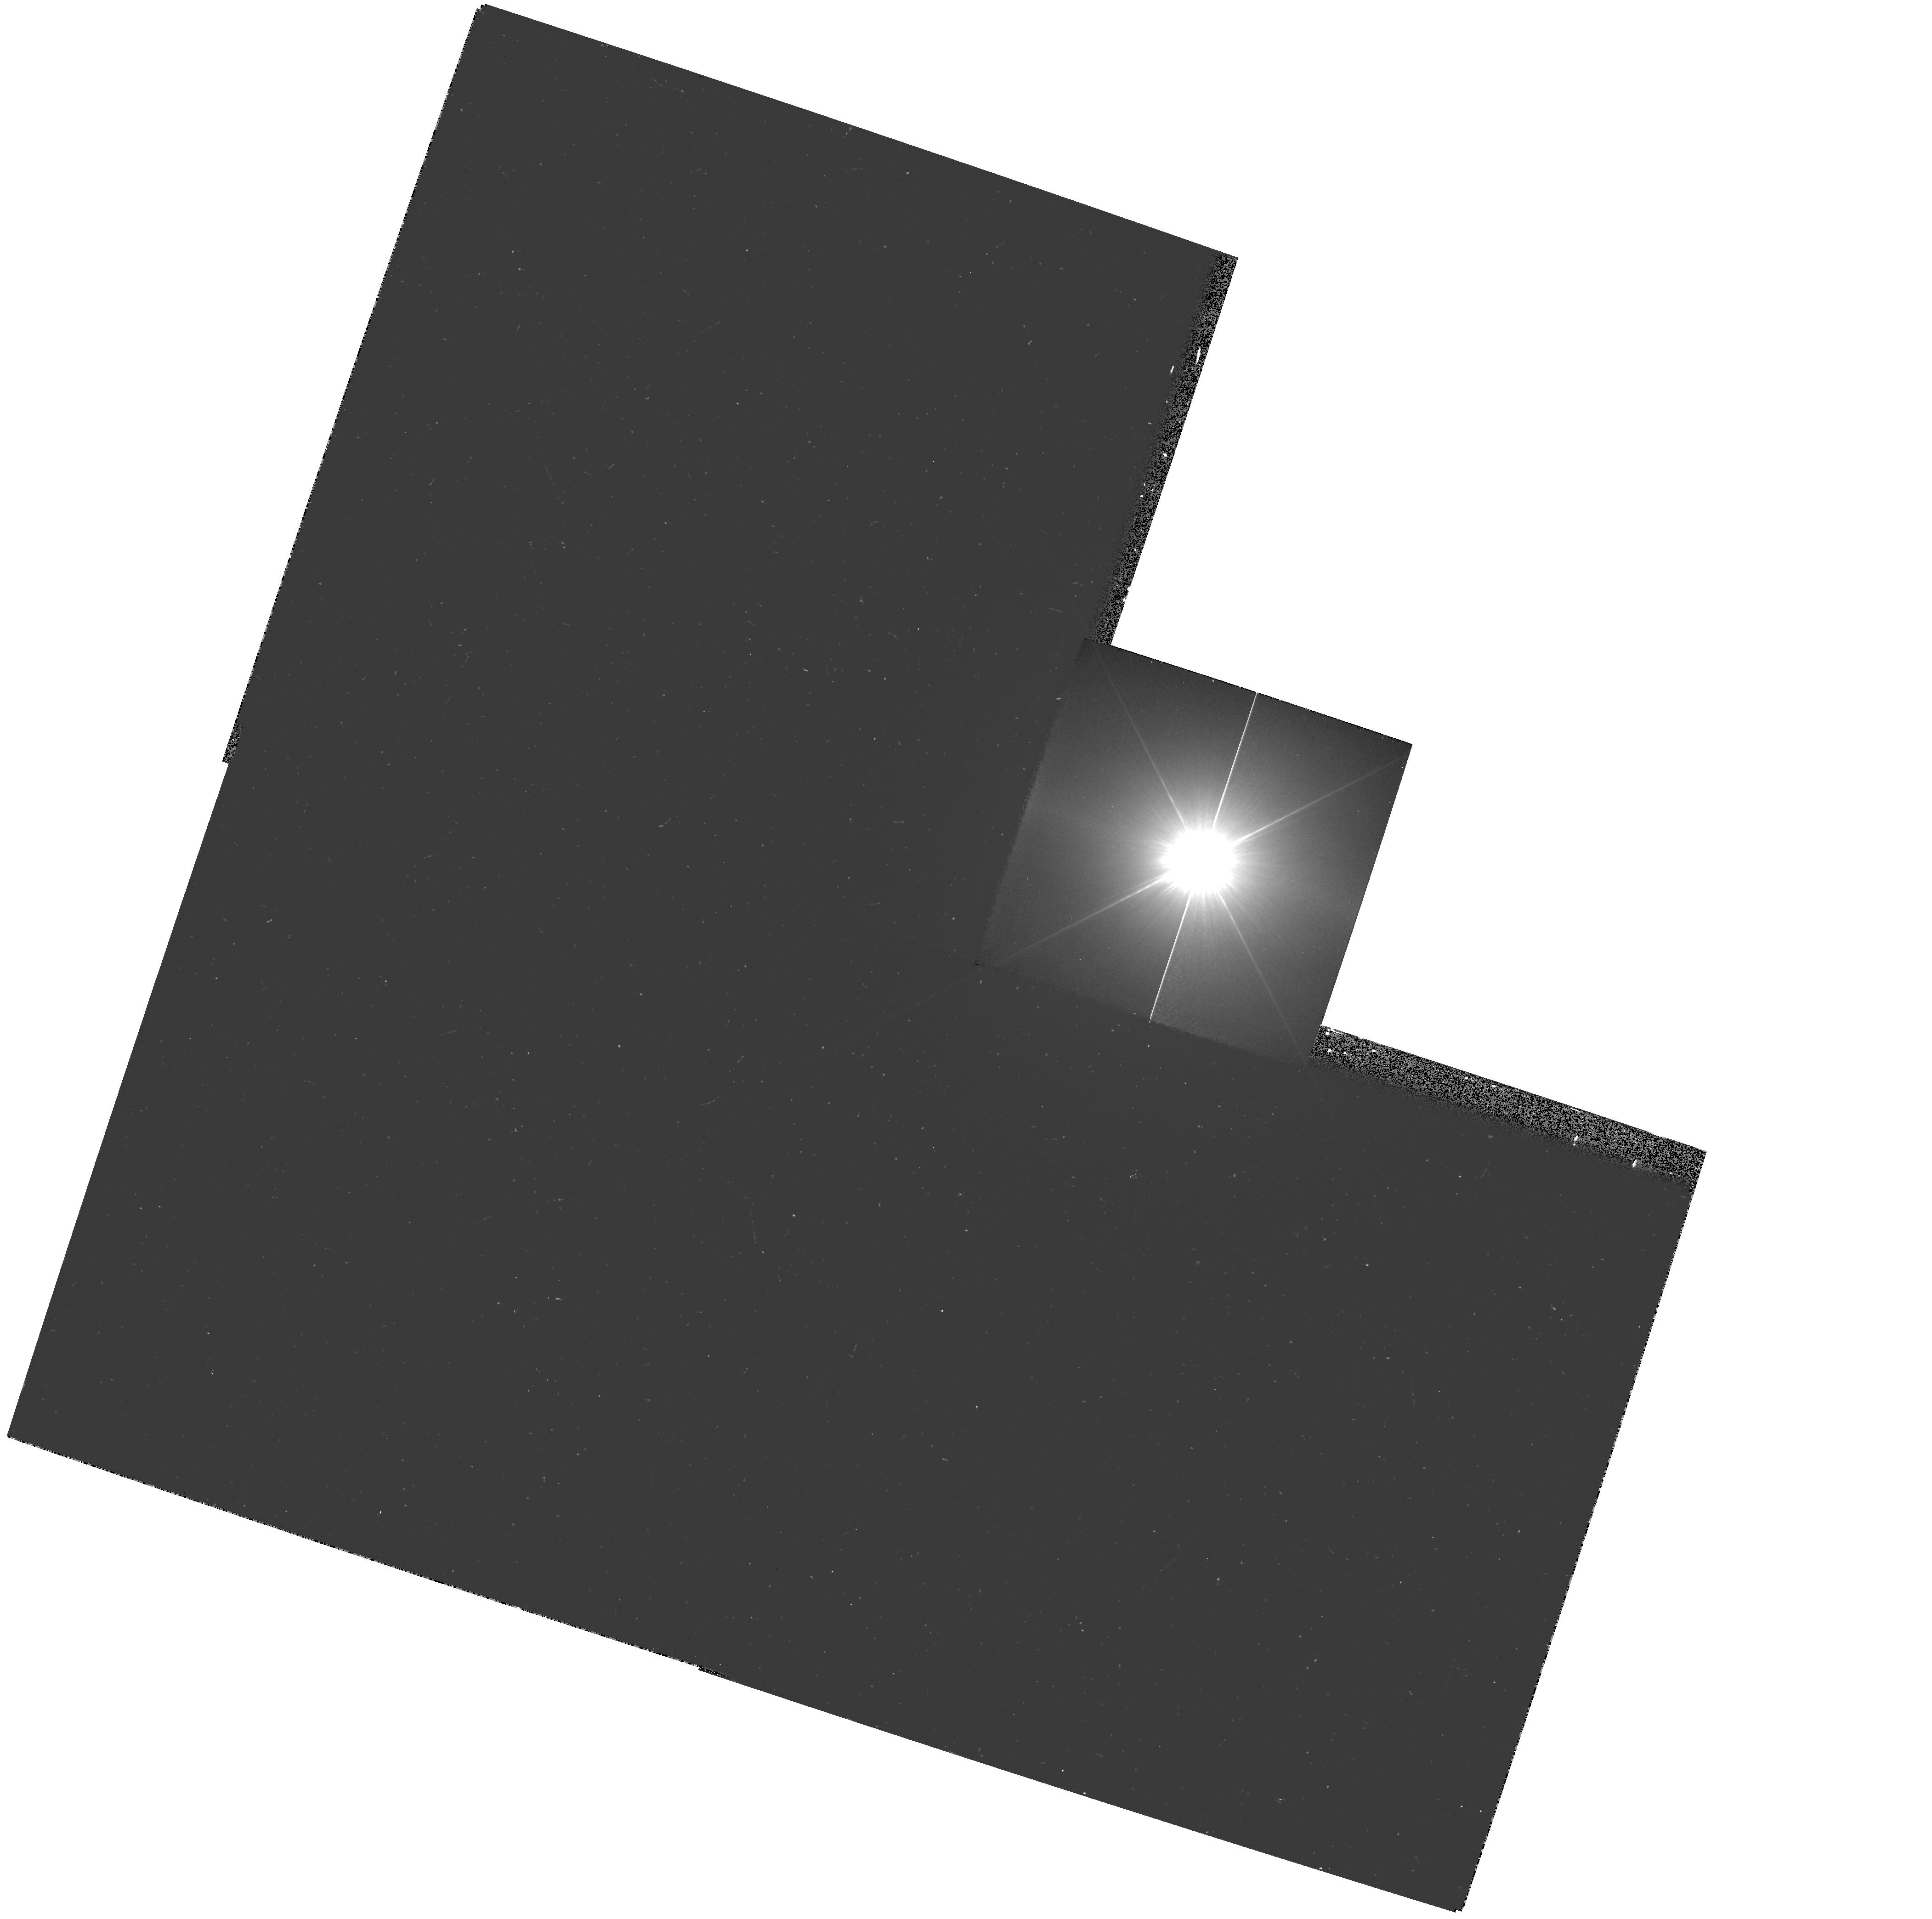
Target: PROCYON. Instrument: WFPC2/PC. Filter: F218W. Exposure: 16 min. Observation ID: hst_9332_01_wfpc2_pc_f218w_u8ip01

WFPC2 Observations of Astrophysically Important Visual Binaries (PI: Bond, Howard)

This is a continuation of a Cycle 7-8-9 Long-Term project. The program consists of annual or biannual WFPC2 or FGS observations of three visual binary stars that will ultimately yield fundamental astrophysical results, once their orbits and masses are determined. Our targets are the following: (1) Procyon (P=41 yr), for which our first WFPC2 images yielded an extremely accurate angular separation of the bright F star and its very faint white-dwarf companion. Combined with ground-based astrometry of the bright star, our observation significantly revised downward the derived masses, and brought Procyon A into excellent agreement with theoretical evolutionary tracks for the first time. The mass of Procyon B, however, implies a completely unexpected chemical composition for the white dwarf, and now poses a sharp evolutionary puzzle. With the continued monitoring proposed here, we will obtain masses to an accuracy of better than 1%, providing a testbed for theories of Sun-like stars and white dwarfs. (2) G 107-70, a close double white dwarf (P=19 yr) that promises to add two accurate masses to the tiny handful of white-dwarf masses that are directly known from dynamical measurements. (3) Mu Cas (P=21 yr), a famous metal -deficient G dwarf for which accurate masses will lead to the stars' helium contents, with cosmological implications.